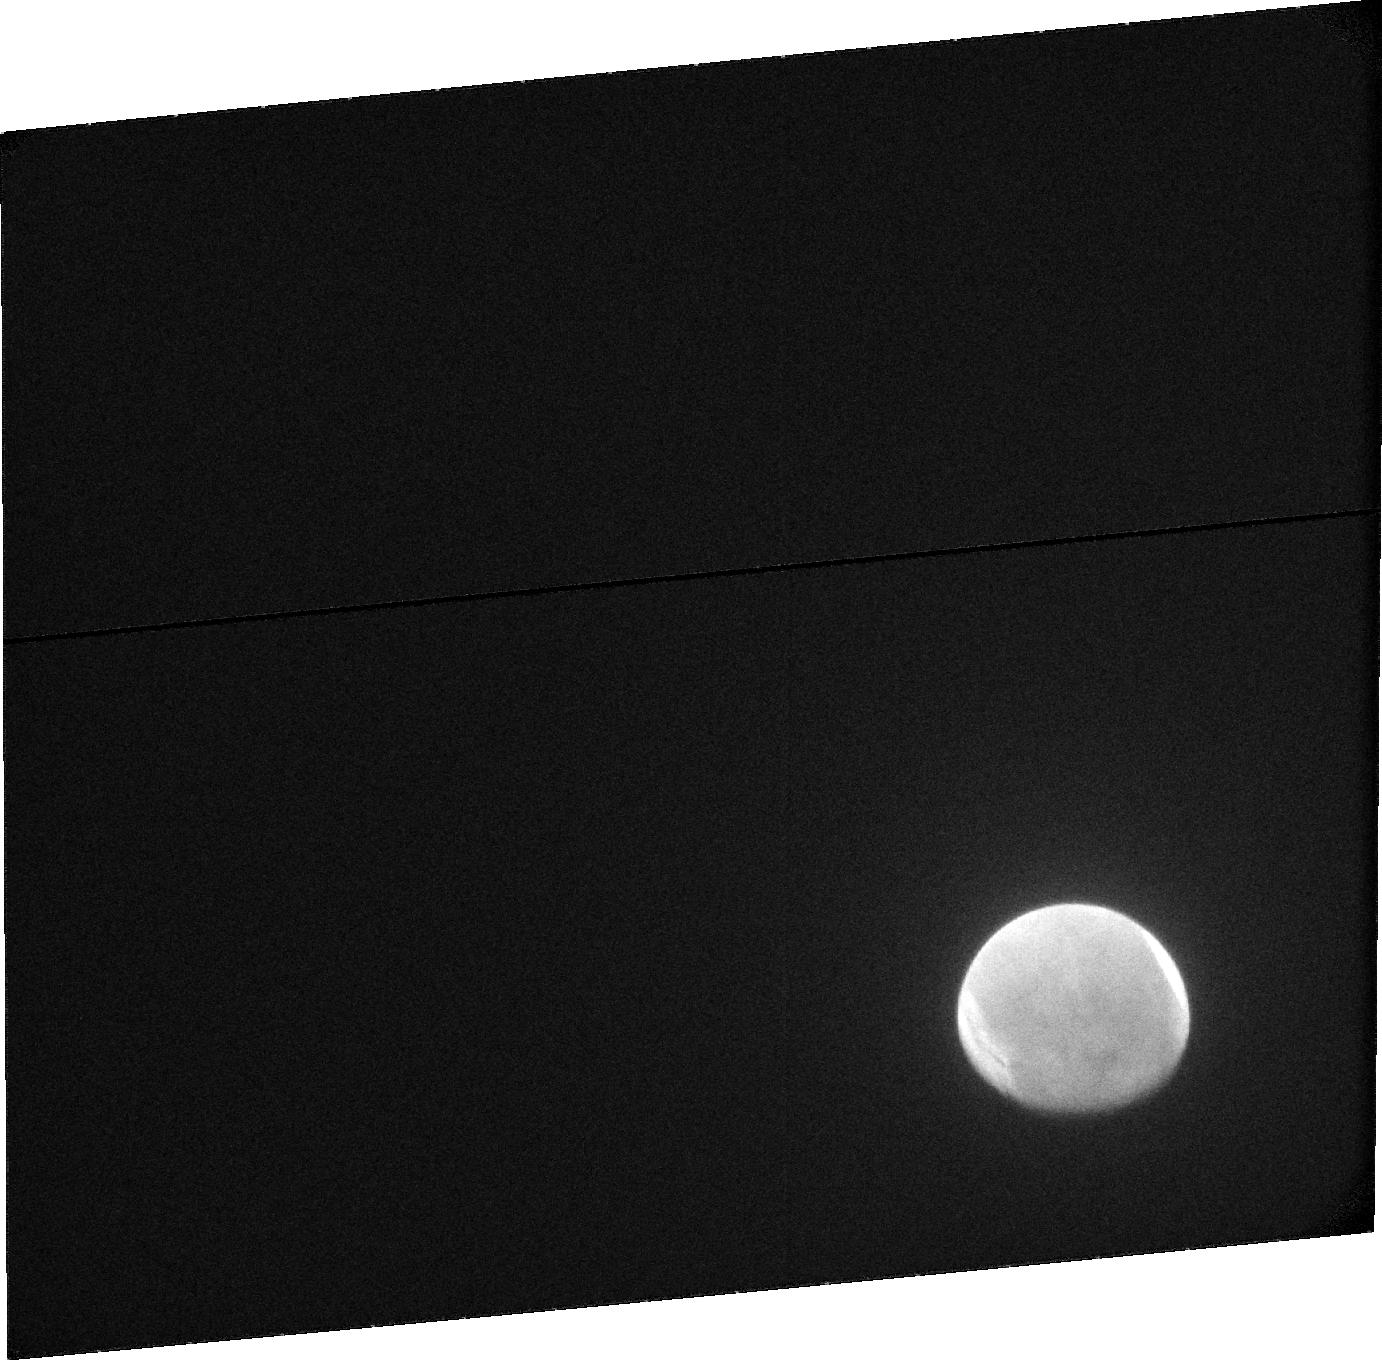
Target: MARS-ACS-SBC. Instrument: ACS/SBC. Filter: F115LP. Exposure: 11 min. Observation ID: jcpea2010

Hubble Heritage imaging of Mars during the Comet Siding Spring encounter (PI: Levay, Zolt)

On Oct 19 2014, circa 18:30 UT, dynamically new Oort Cloud comet C/2013 A1 (Siding Spring) will fly within 138, 000 km of the planet Mars. This distance is so small (1/3 the mean Earth-Moon distance, and 10 times closer than any comet has approached the Earth in the modern spaceflight era) that Mars will be moving through the comet's outer atmosphere, or coma, carrying Mars, and its orbiting and ground based roving spacecraft fleet with it. In this way the Mars fleet will be participating in a close comet flyby. This program to image Mars will work in concert with several other HST programs imaging the comet during this encounter.